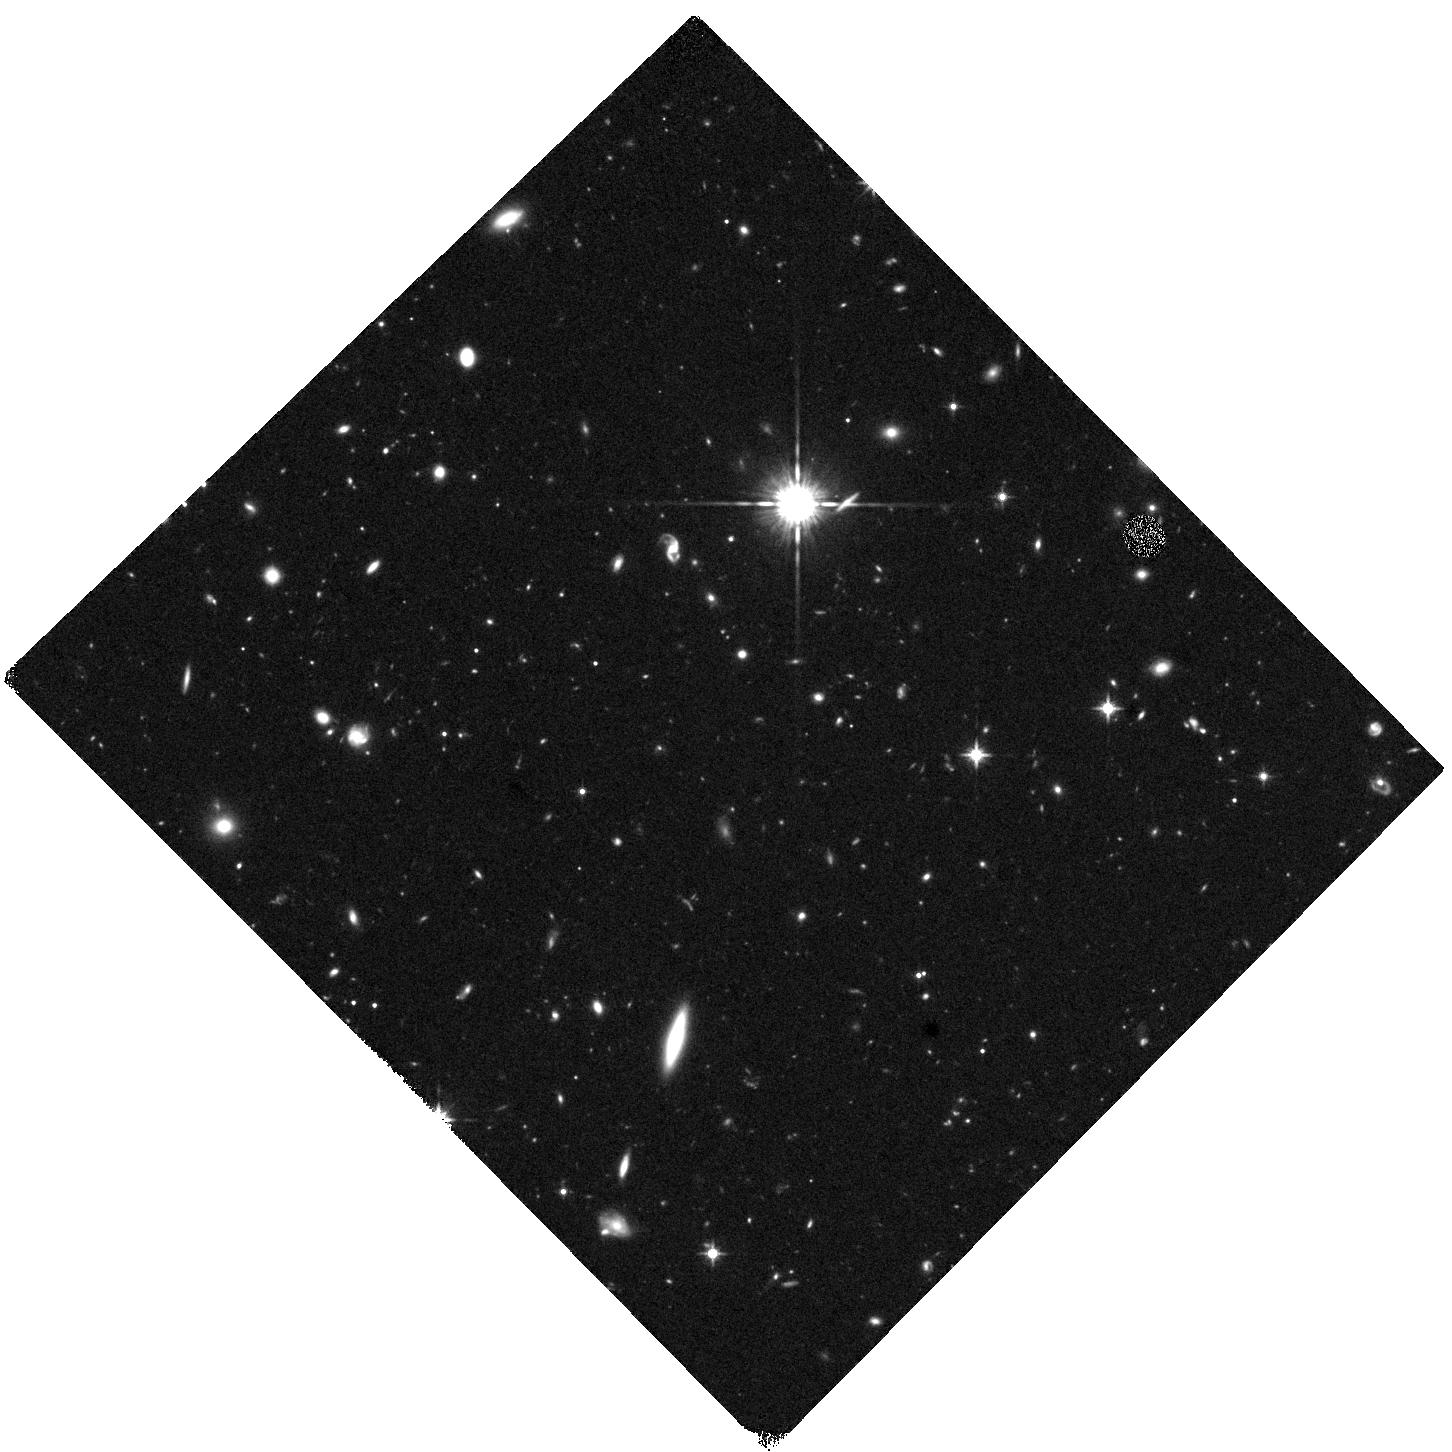
Target: HS1549B. Instrument: WFC3/IR. Filter: F125W. Exposure: 40 min. Observation ID: hst_17235_06_wfc3_ir_f125w_if2q06

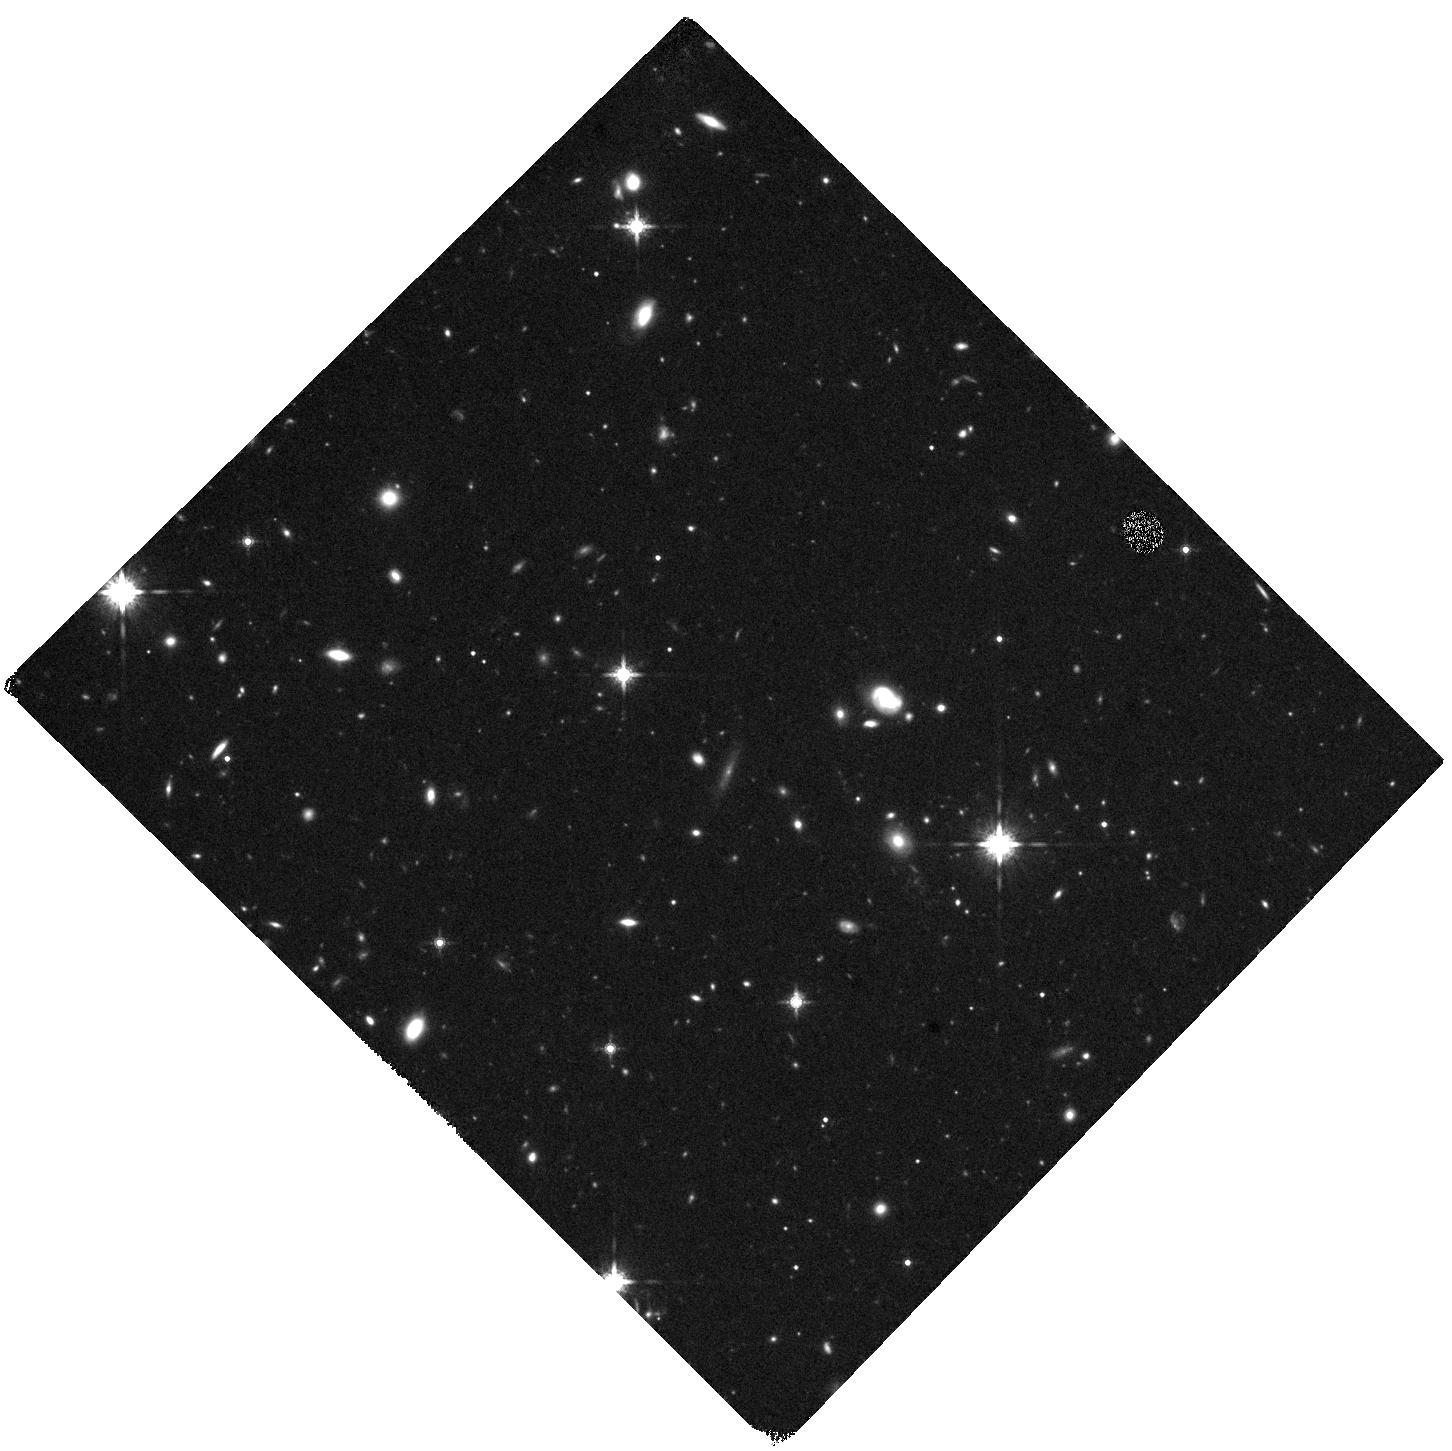
Target: HS1549D. Instrument: WFC3/IR. Filter: F160W. Exposure: 40 min. Observation ID: hst_17235_04_wfc3_ir_f160w_if2q04

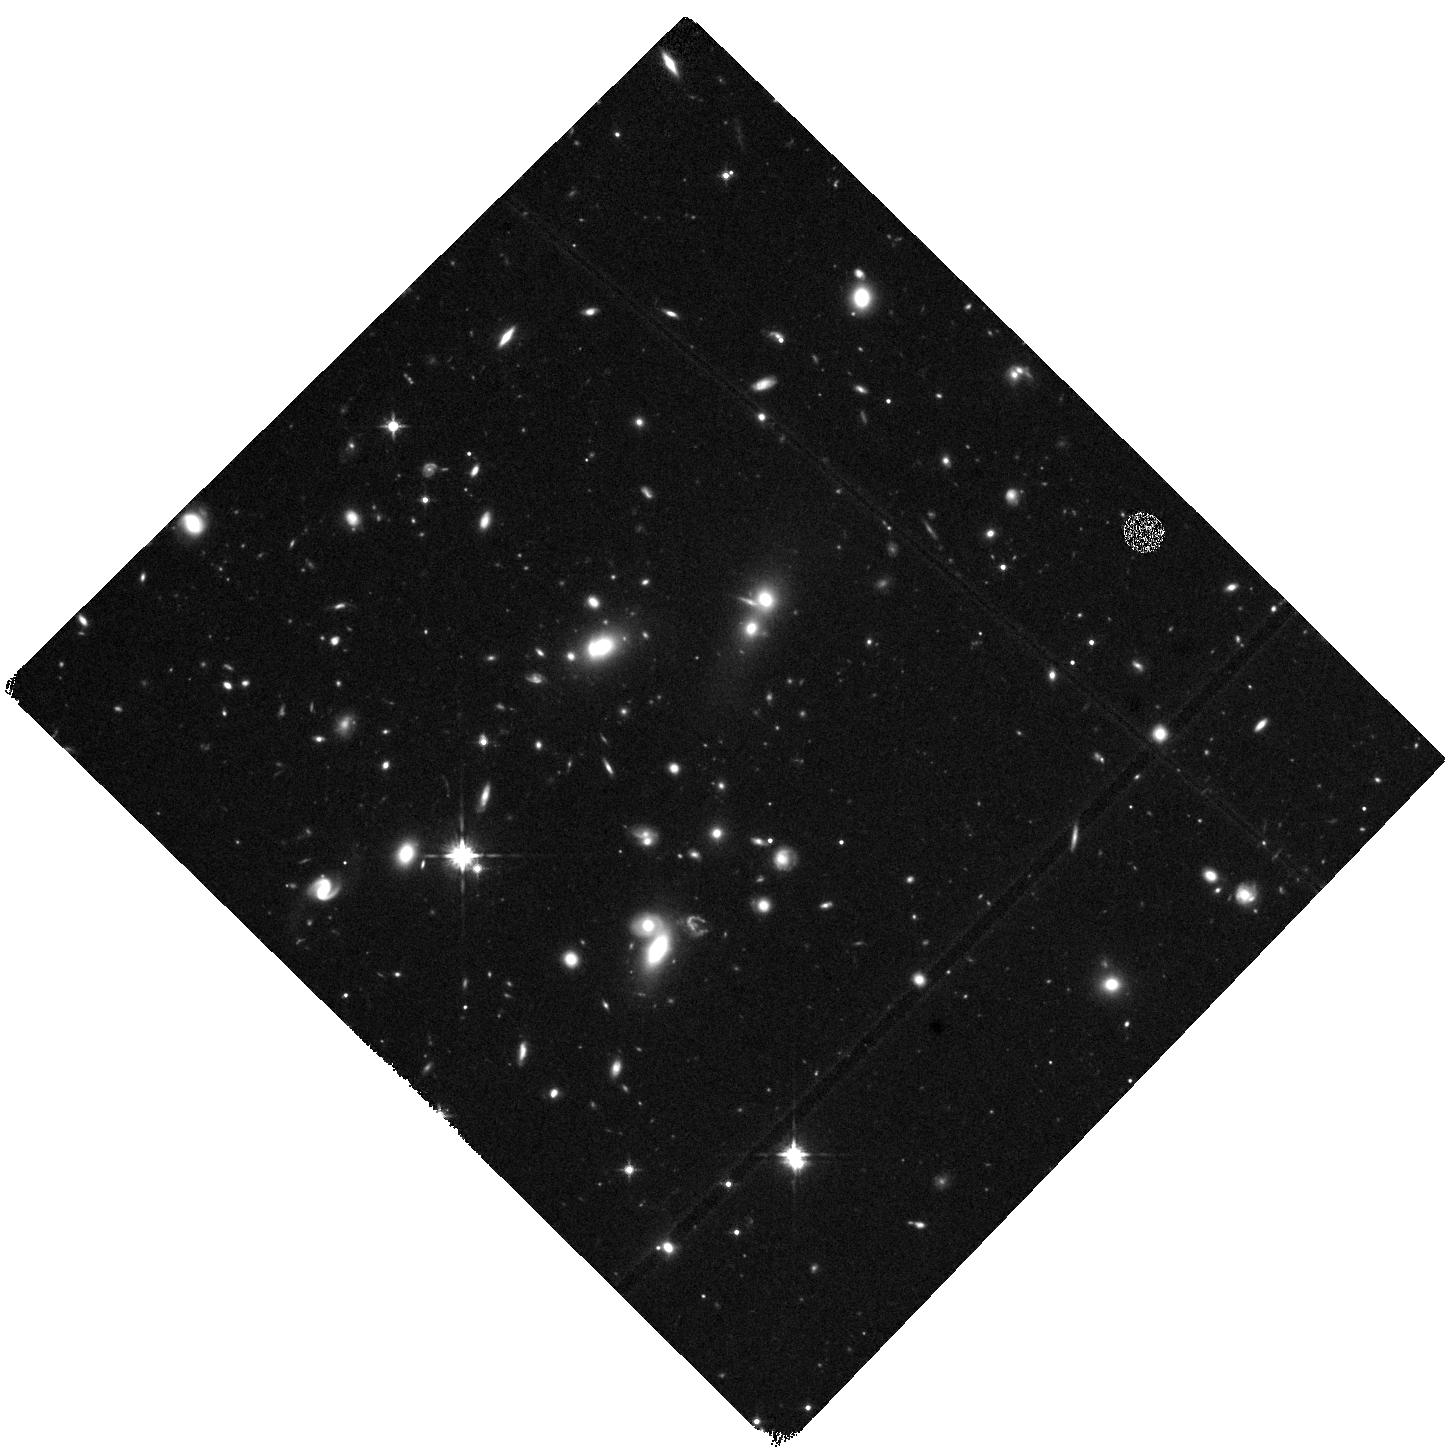
Target: HS1549A. Instrument: WFC3/IR. Filter: F125W. Exposure: 40 min. Observation ID: hst_17235_05_wfc3_ir_f125w_if2q05

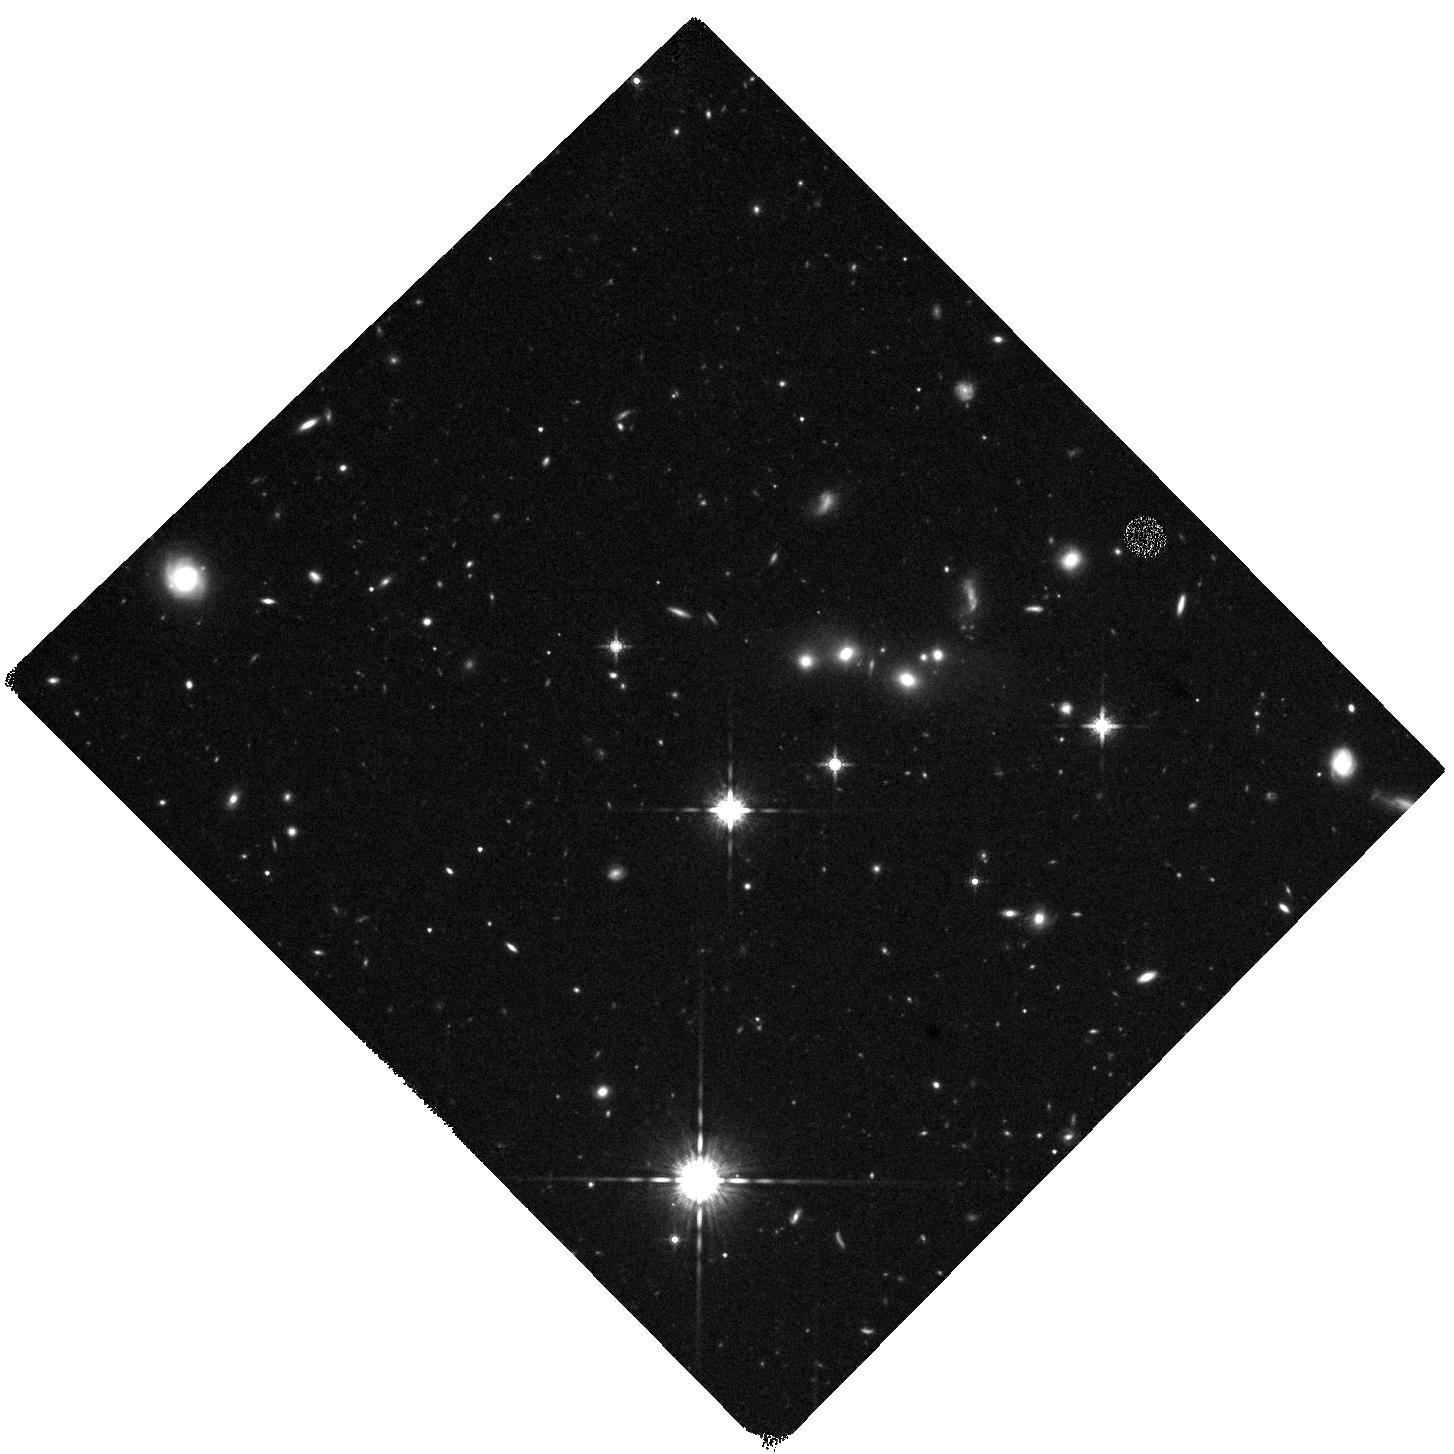
Target: HS1549C. Instrument: WFC3/IR. Filter: F160W. Exposure: 40 min. Observation ID: hst_17235_03_wfc3_ir_f160w_if2q03

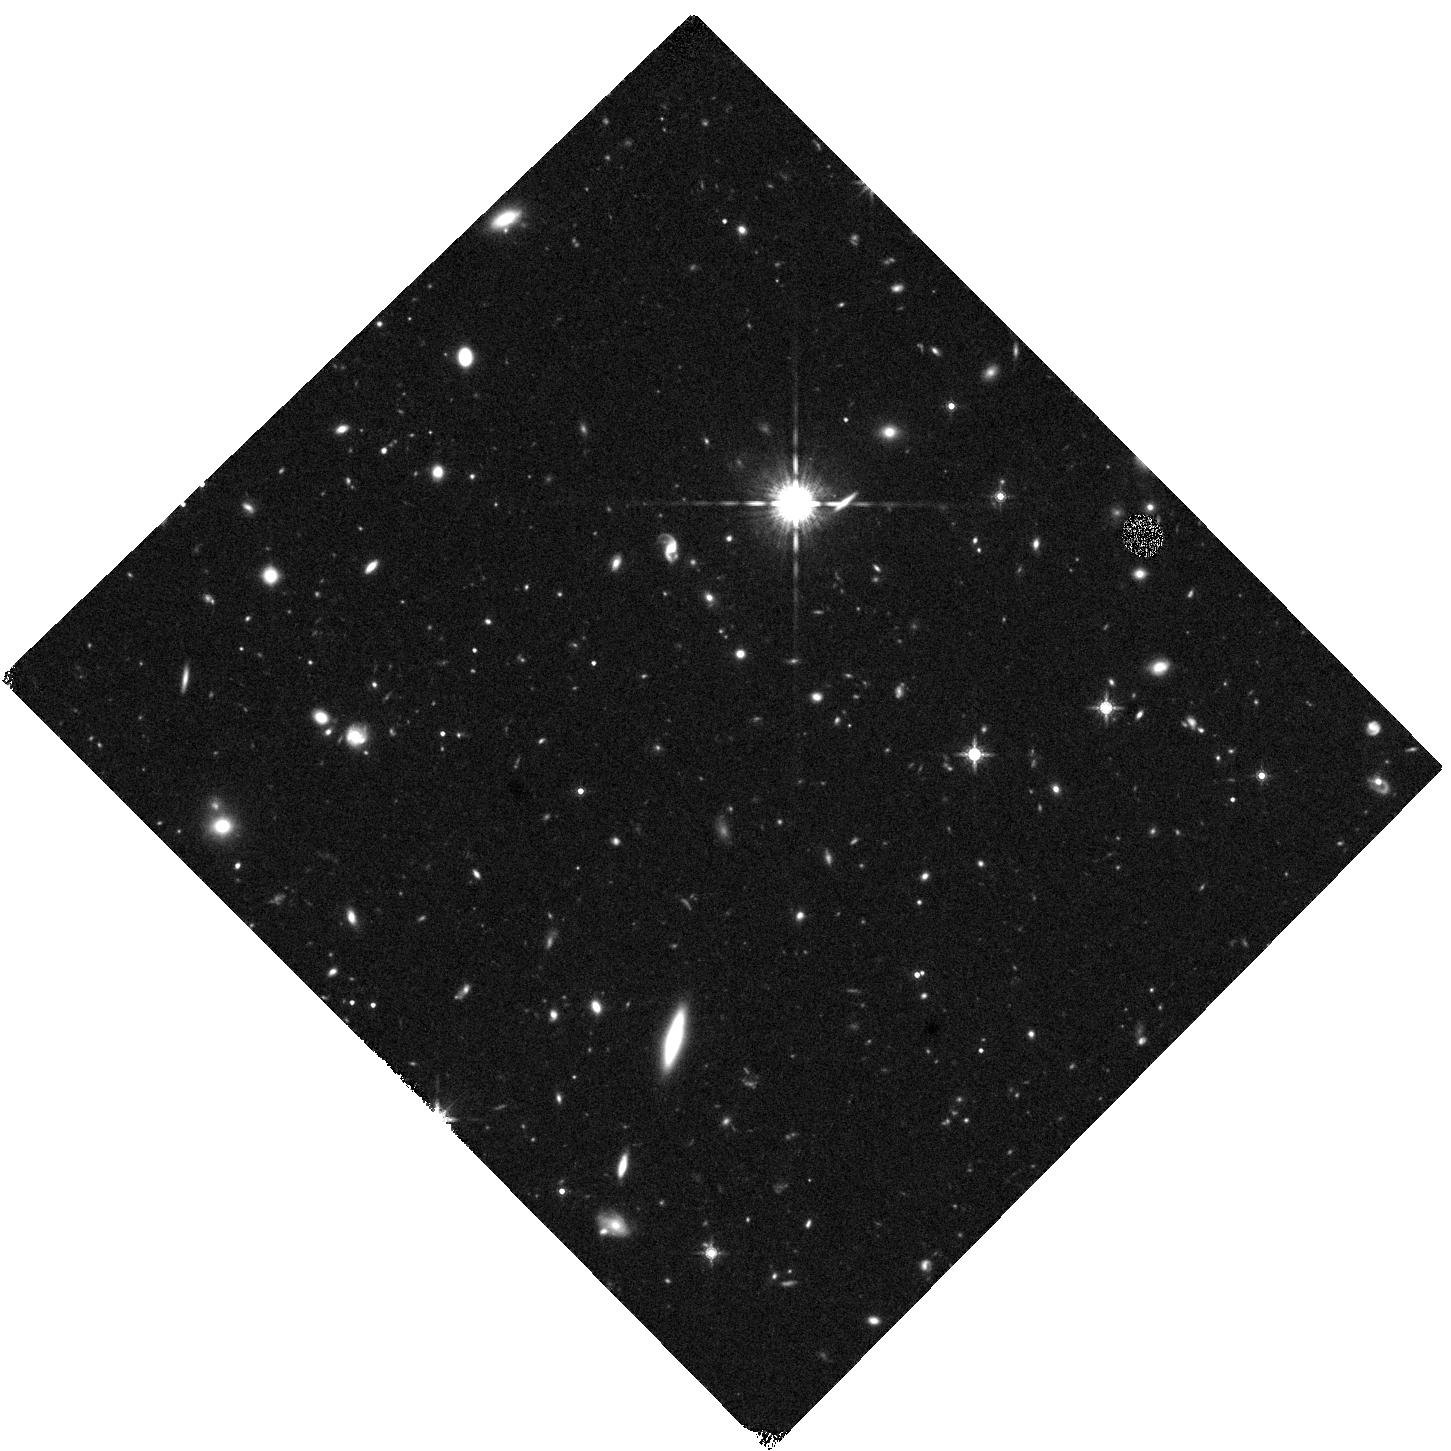
Target: HS1549B. Instrument: WFC3/IR. Filter: F160W. Exposure: 40 min. Observation ID: hst_17235_02_wfc3_ir_f160w_if2q02

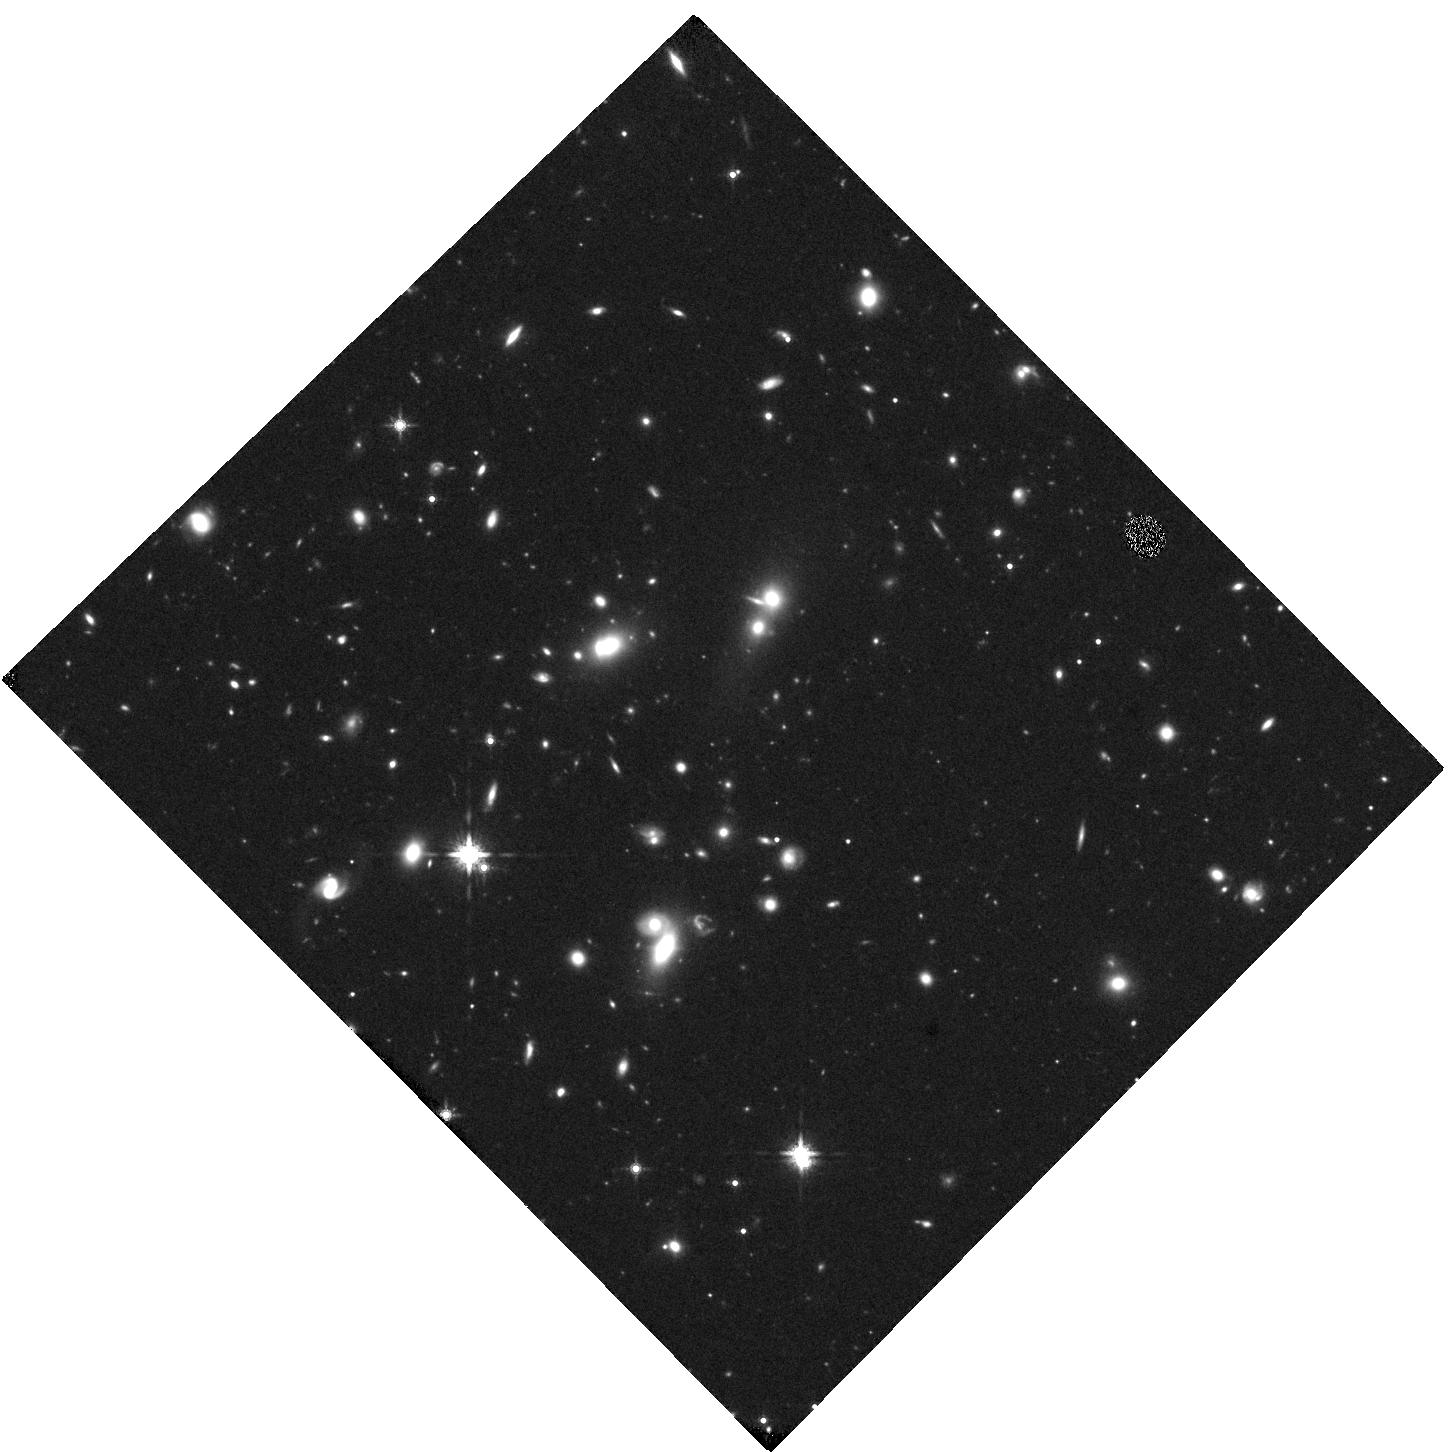
Target: HS1549A. Instrument: WFC3/IR. Filter: F160W. Exposure: 40 min. Observation ID: hst_17235_01_wfc3_ir_f160w_if2q01

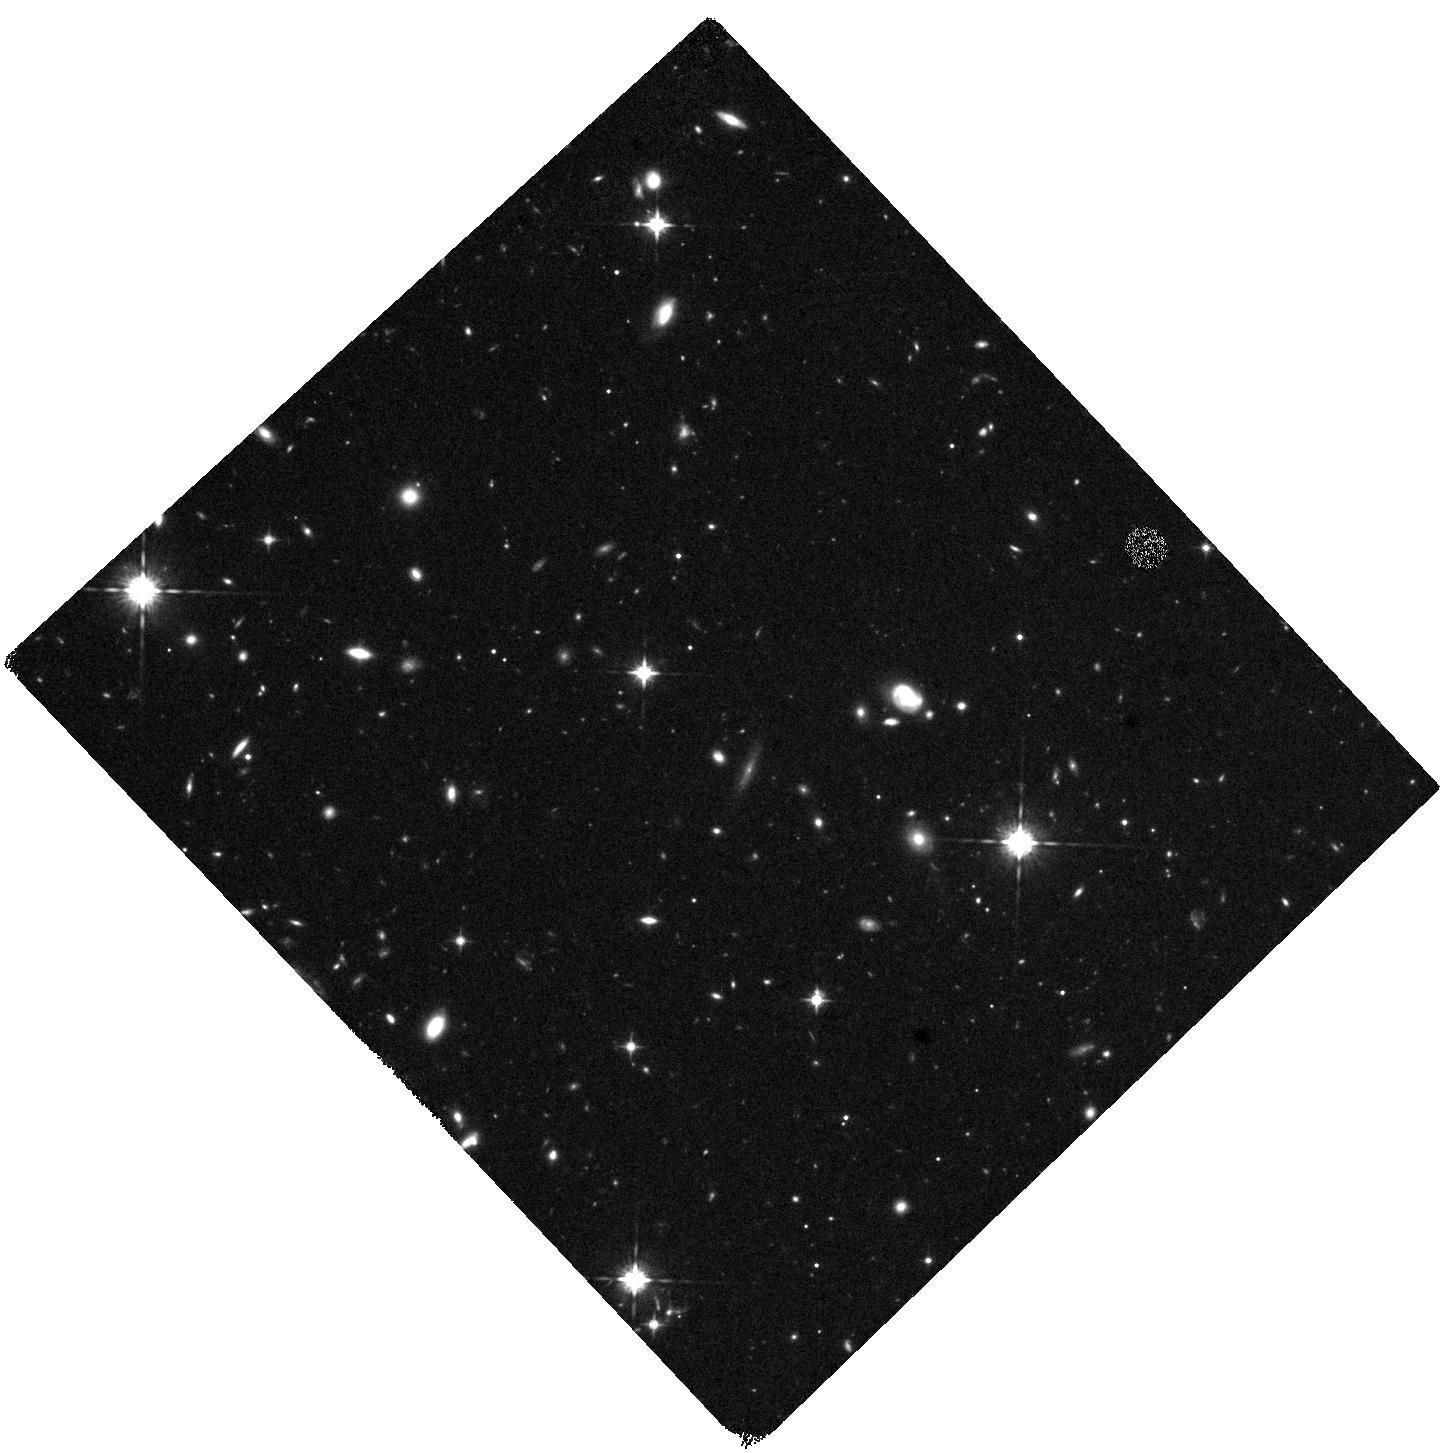
Target: HS1549D. Instrument: WFC3/IR. Filter: F125W. Exposure: 40 min. Observation ID: hst_17235_08_wfc3_ir_f125w_if2q08

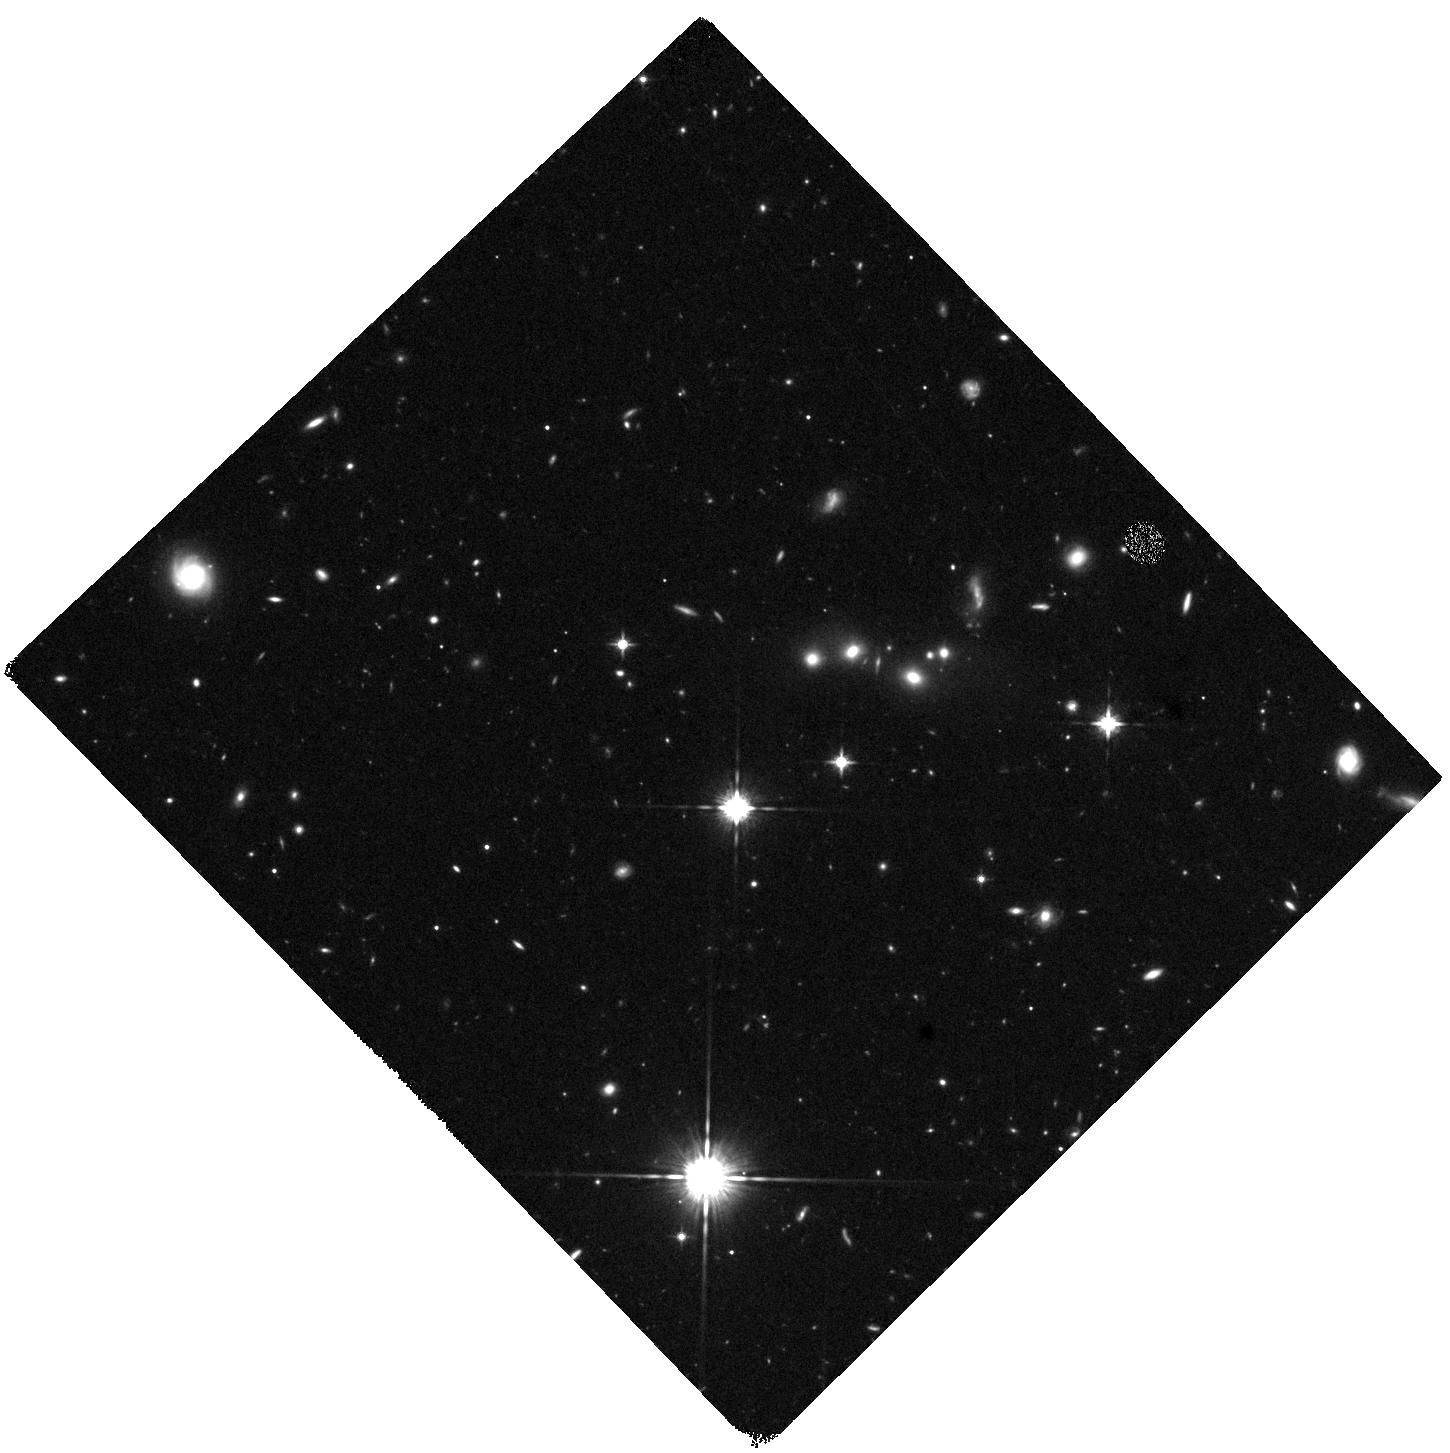
Target: HS1549C. Instrument: WFC3/IR. Filter: F125W. Exposure: 40 min. Observation ID: hst_17235_07_wfc3_ir_f125w_if2q07

Assembling the most massive galaxy clusters: AGN and environment in HS1549+19 at z=2.9 (PI: Chapman, Scott C.)

The HS1549+19 proto-cluster at z=2.9 represents potentially the most massive structure known at this epoch, traced spectroscopically over a degree scale, showing an extreme phase of star formation in a centrally concentrated region. This is one of the best examples of the precursor to today's massive galaxy clusters and has been studied to unprecedented depth with Subaru, ALMA, and Keck, and is now a legacy survey field, in which we are working to observe and characterize the galaxy star formation properties. Chandra is the missing piece of the puzzle in understanding this structure is the role of SMBHs in the excitation of the ALMA and optical sources. We request 210 ks Chandra exposure with ACIS-I (a total resource usage of 281ks) to probe AGN luminosities of ~1e44.